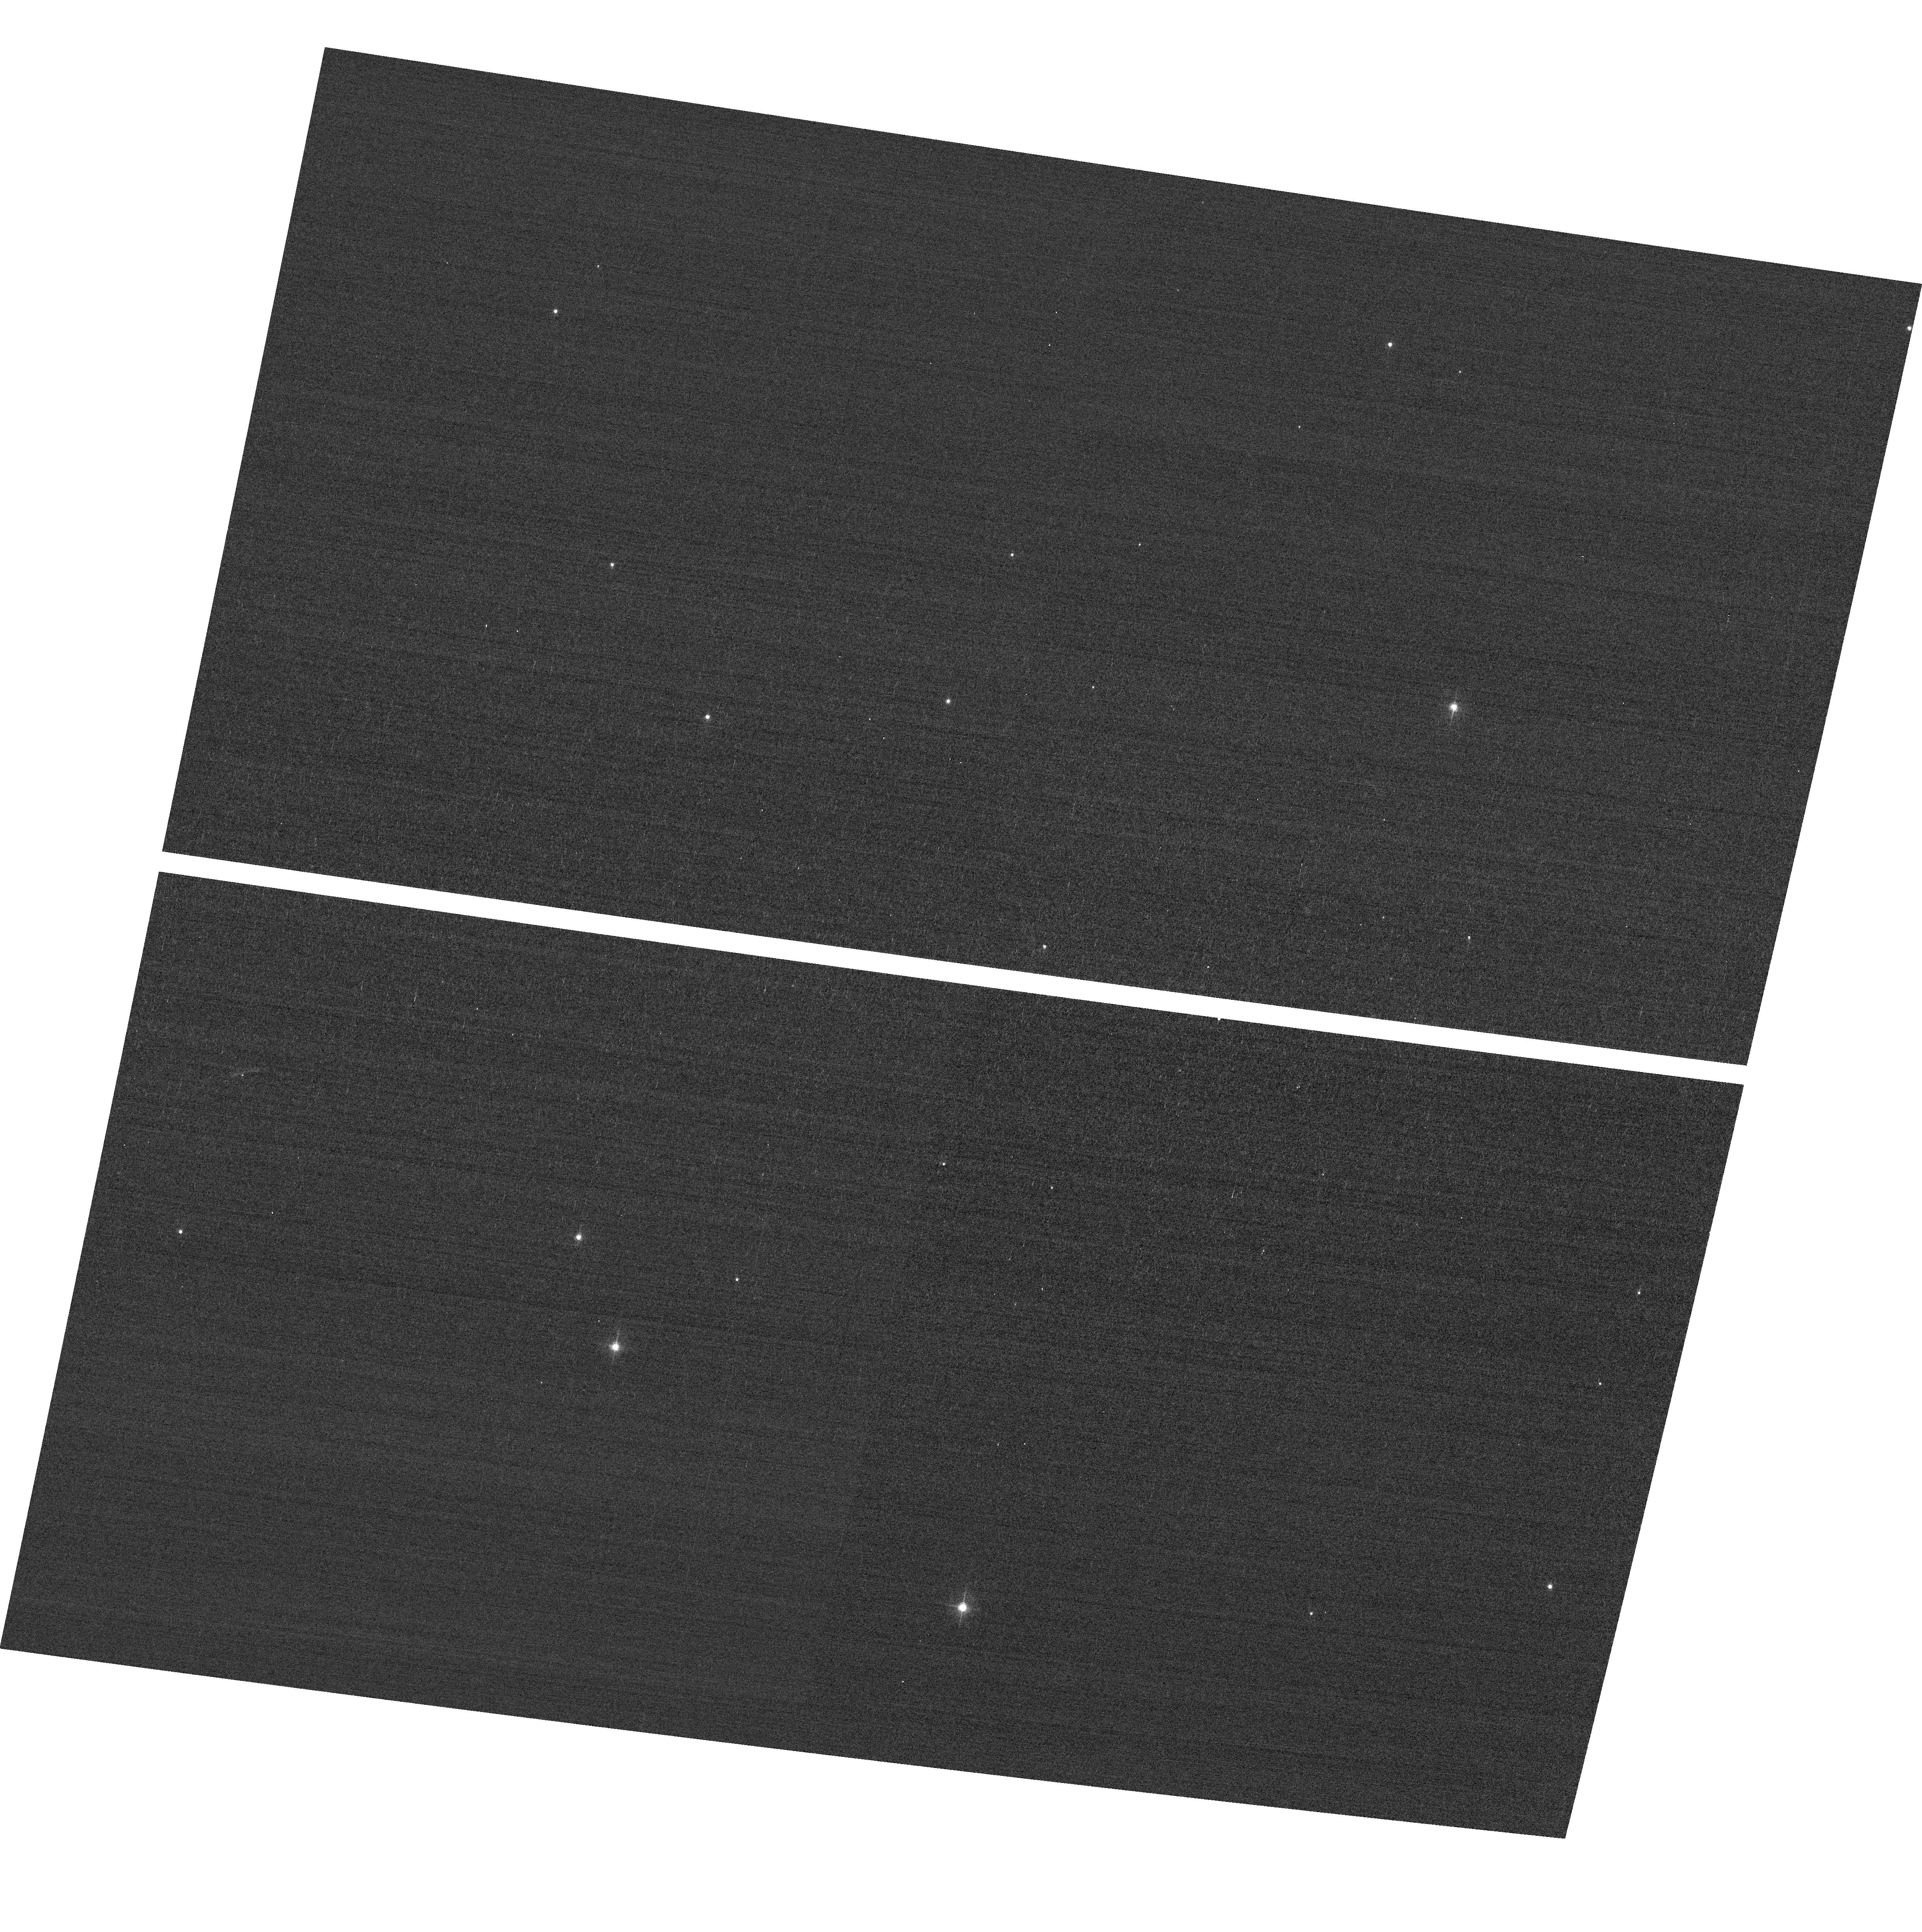
Target: field at RA 12.349°, Dec 85.330°. Instrument: ACS/WFC. Filter: F502N. Exposure: 2 min. Observation ID: hst_12398_10_acs_wfc_f502n_jbm610

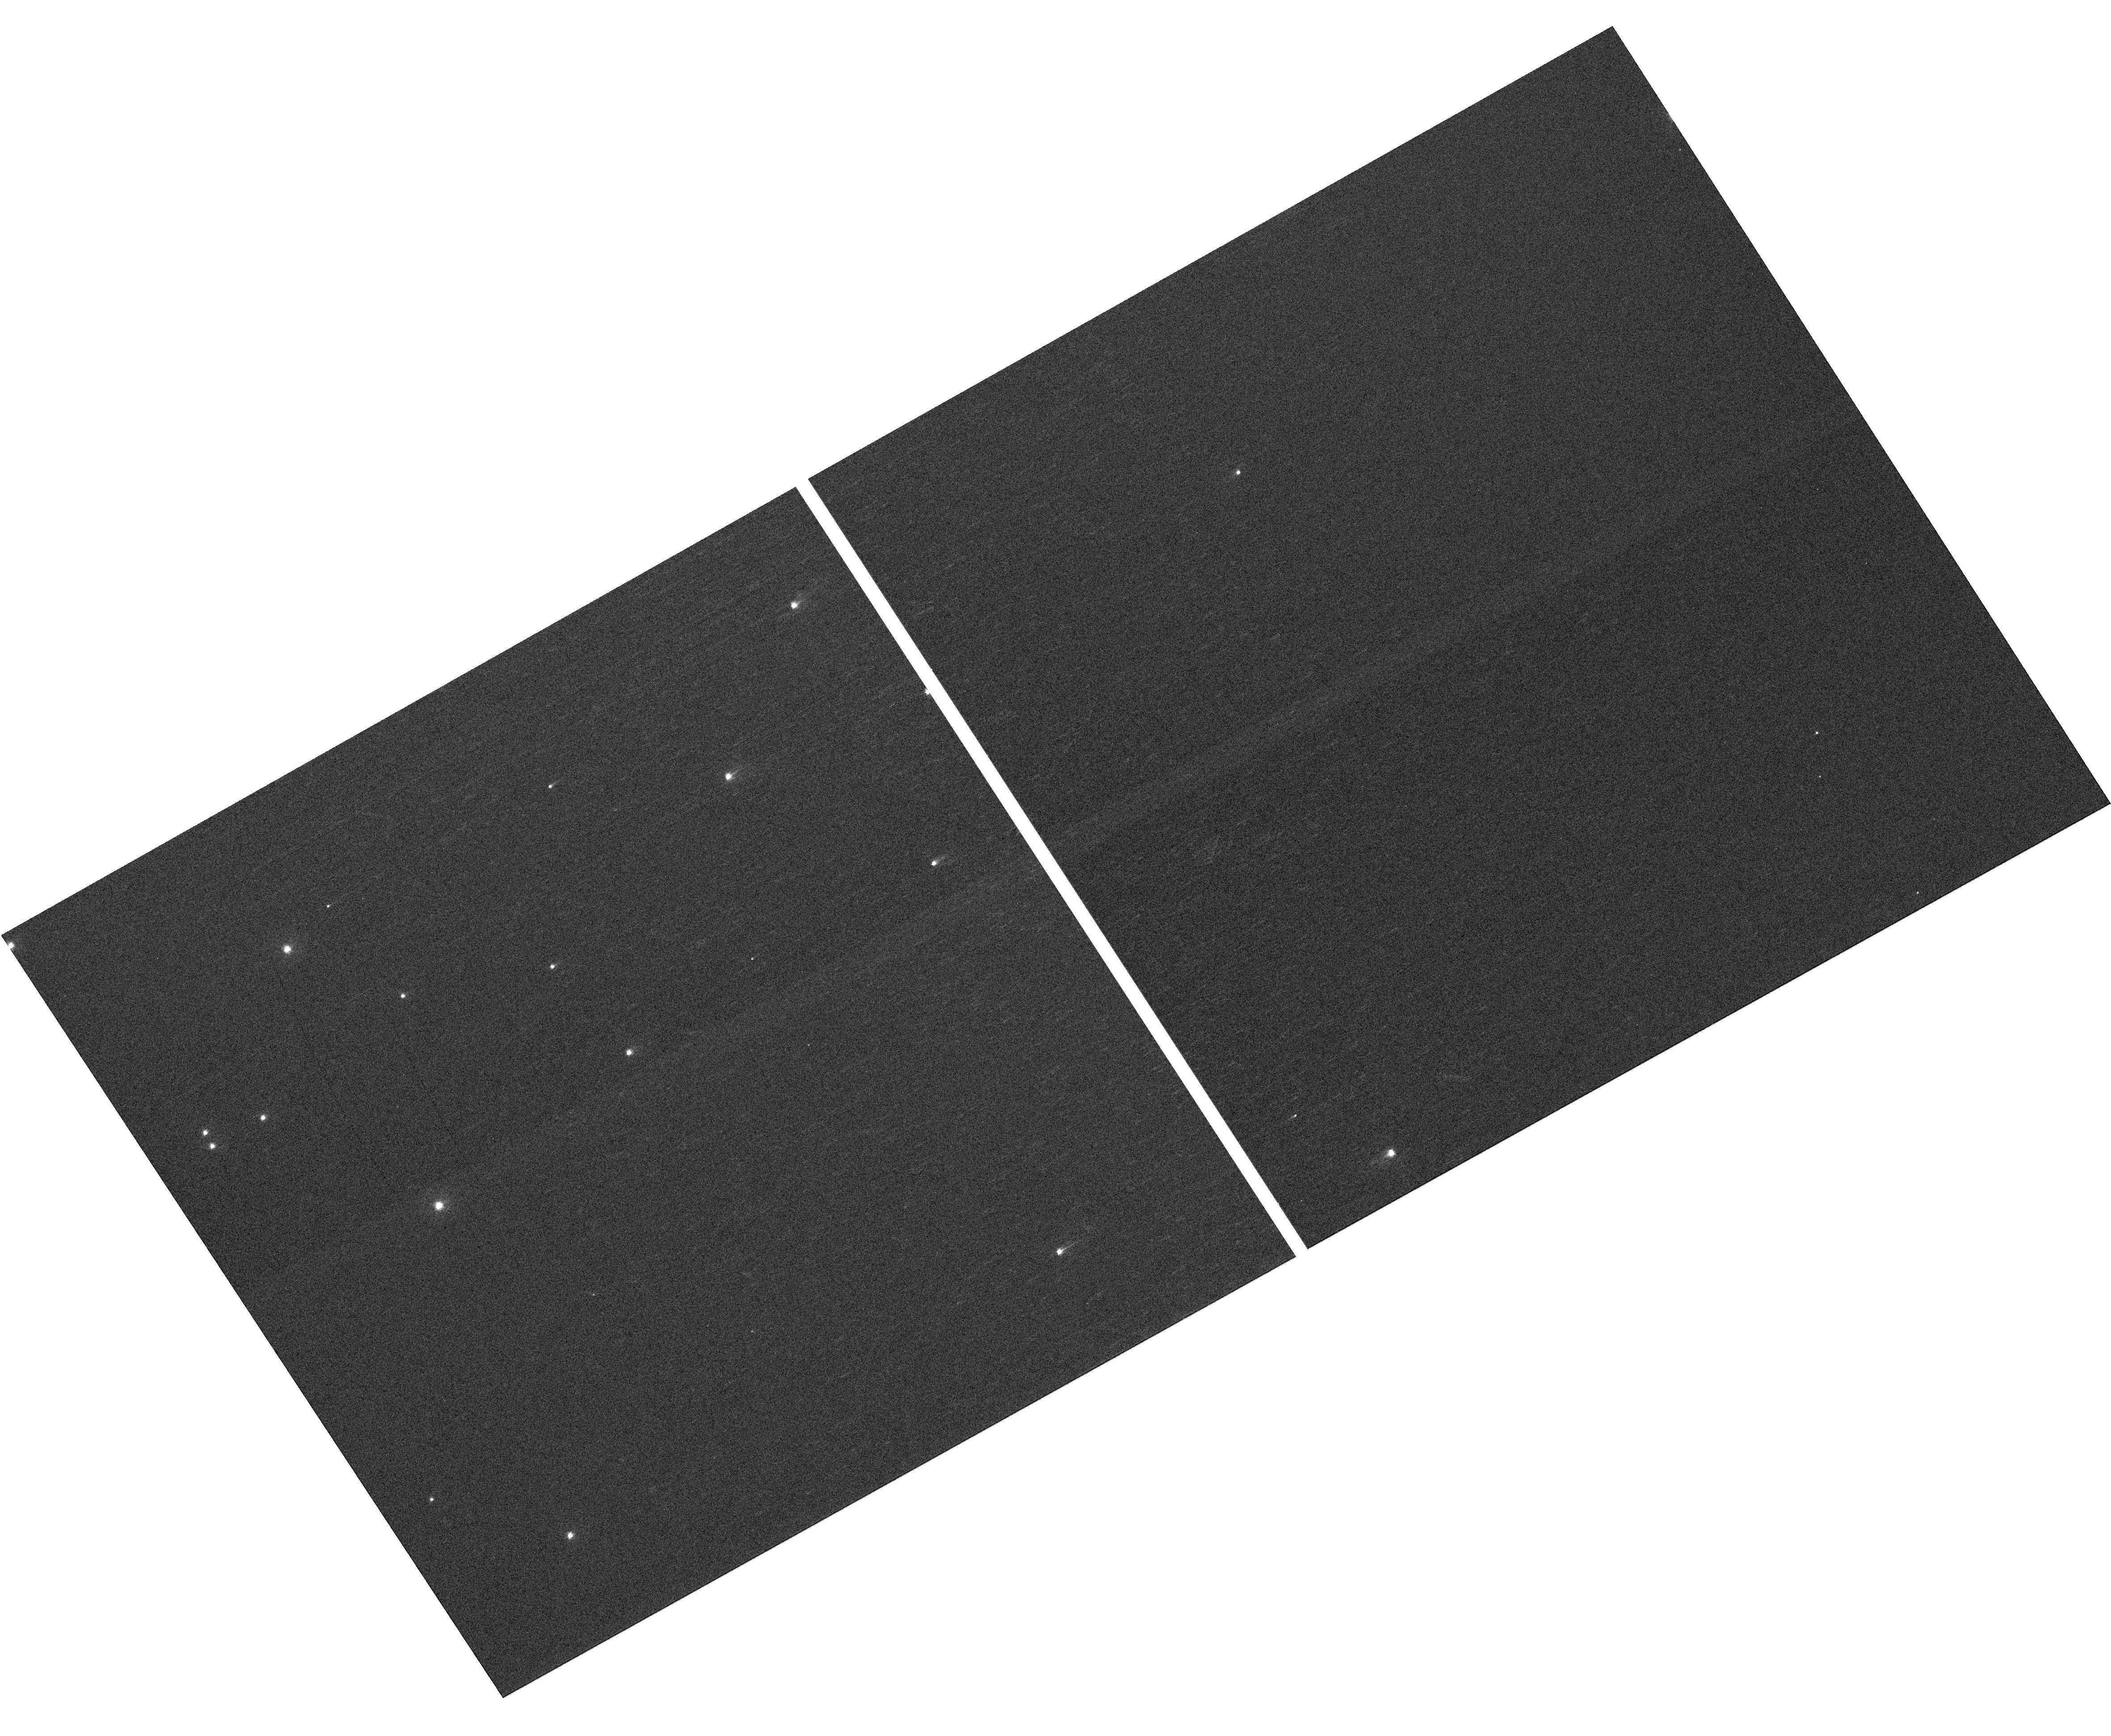
Target: NGC-188-73-SMN. Instrument: WFC3/UVIS. Filter: F410M. Exposure: 4 min. Observation ID: hst_12398_07_wfc3_uvis_f410m_ibm607

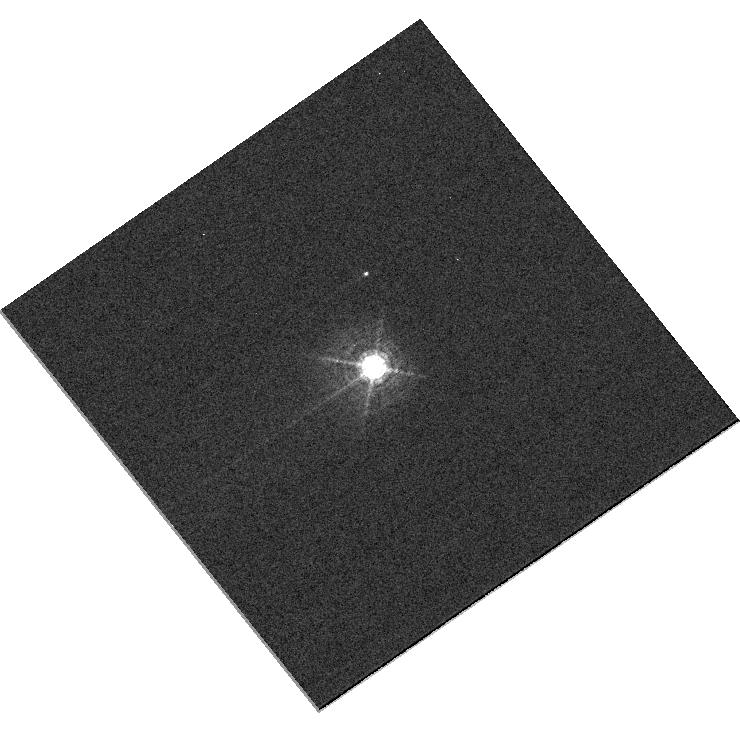
Target: HD160620. Instrument: WFC3/UVIS. Filter: F469N. Exposure: 2 min. Observation ID: hst_12398_03_wfc3_uvis_f469n_ibm603

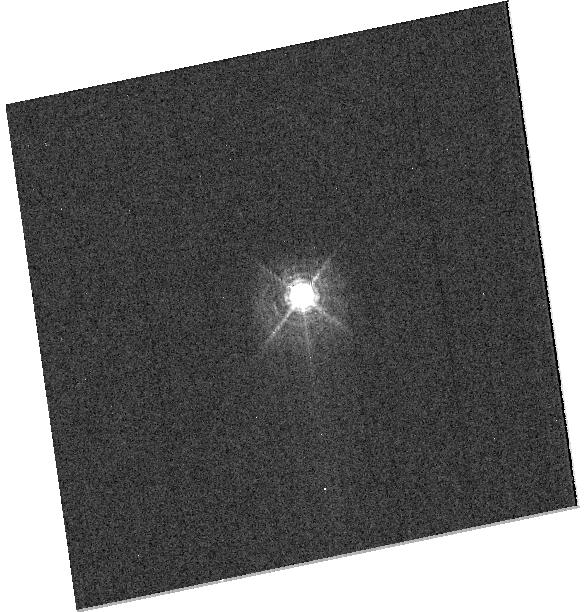
Target: TYC9054-2966-1. Instrument: WFC3/UVIS. Filter: F469N. Exposure: 6 min. Observation ID: hst_12398_05_wfc3_uvis_f469n_ibm605

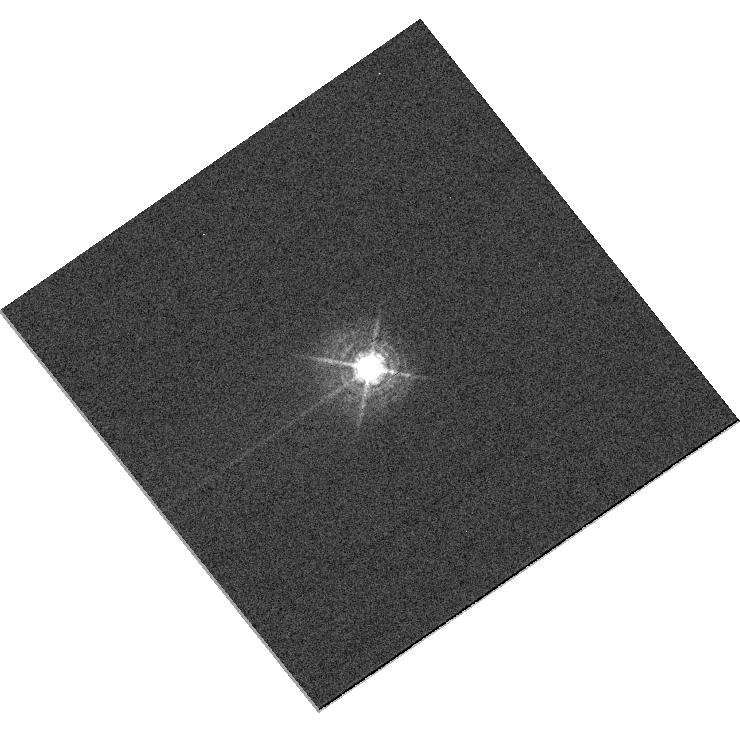
Target: HD160920. Instrument: WFC3/UVIS. Filter: F469N. Exposure: 1 min. Observation ID: hst_12398_04_wfc3_uvis_f469n_ibm604

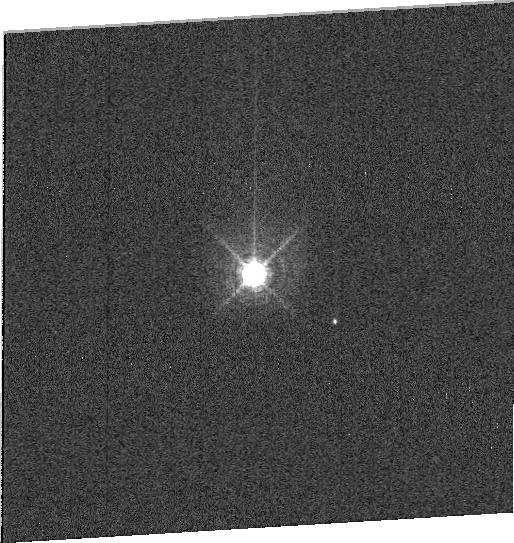
Target: HD160620. Instrument: WFC3/UVIS. Filter: F487N. Exposure: 1 min. Observation ID: ibm603040

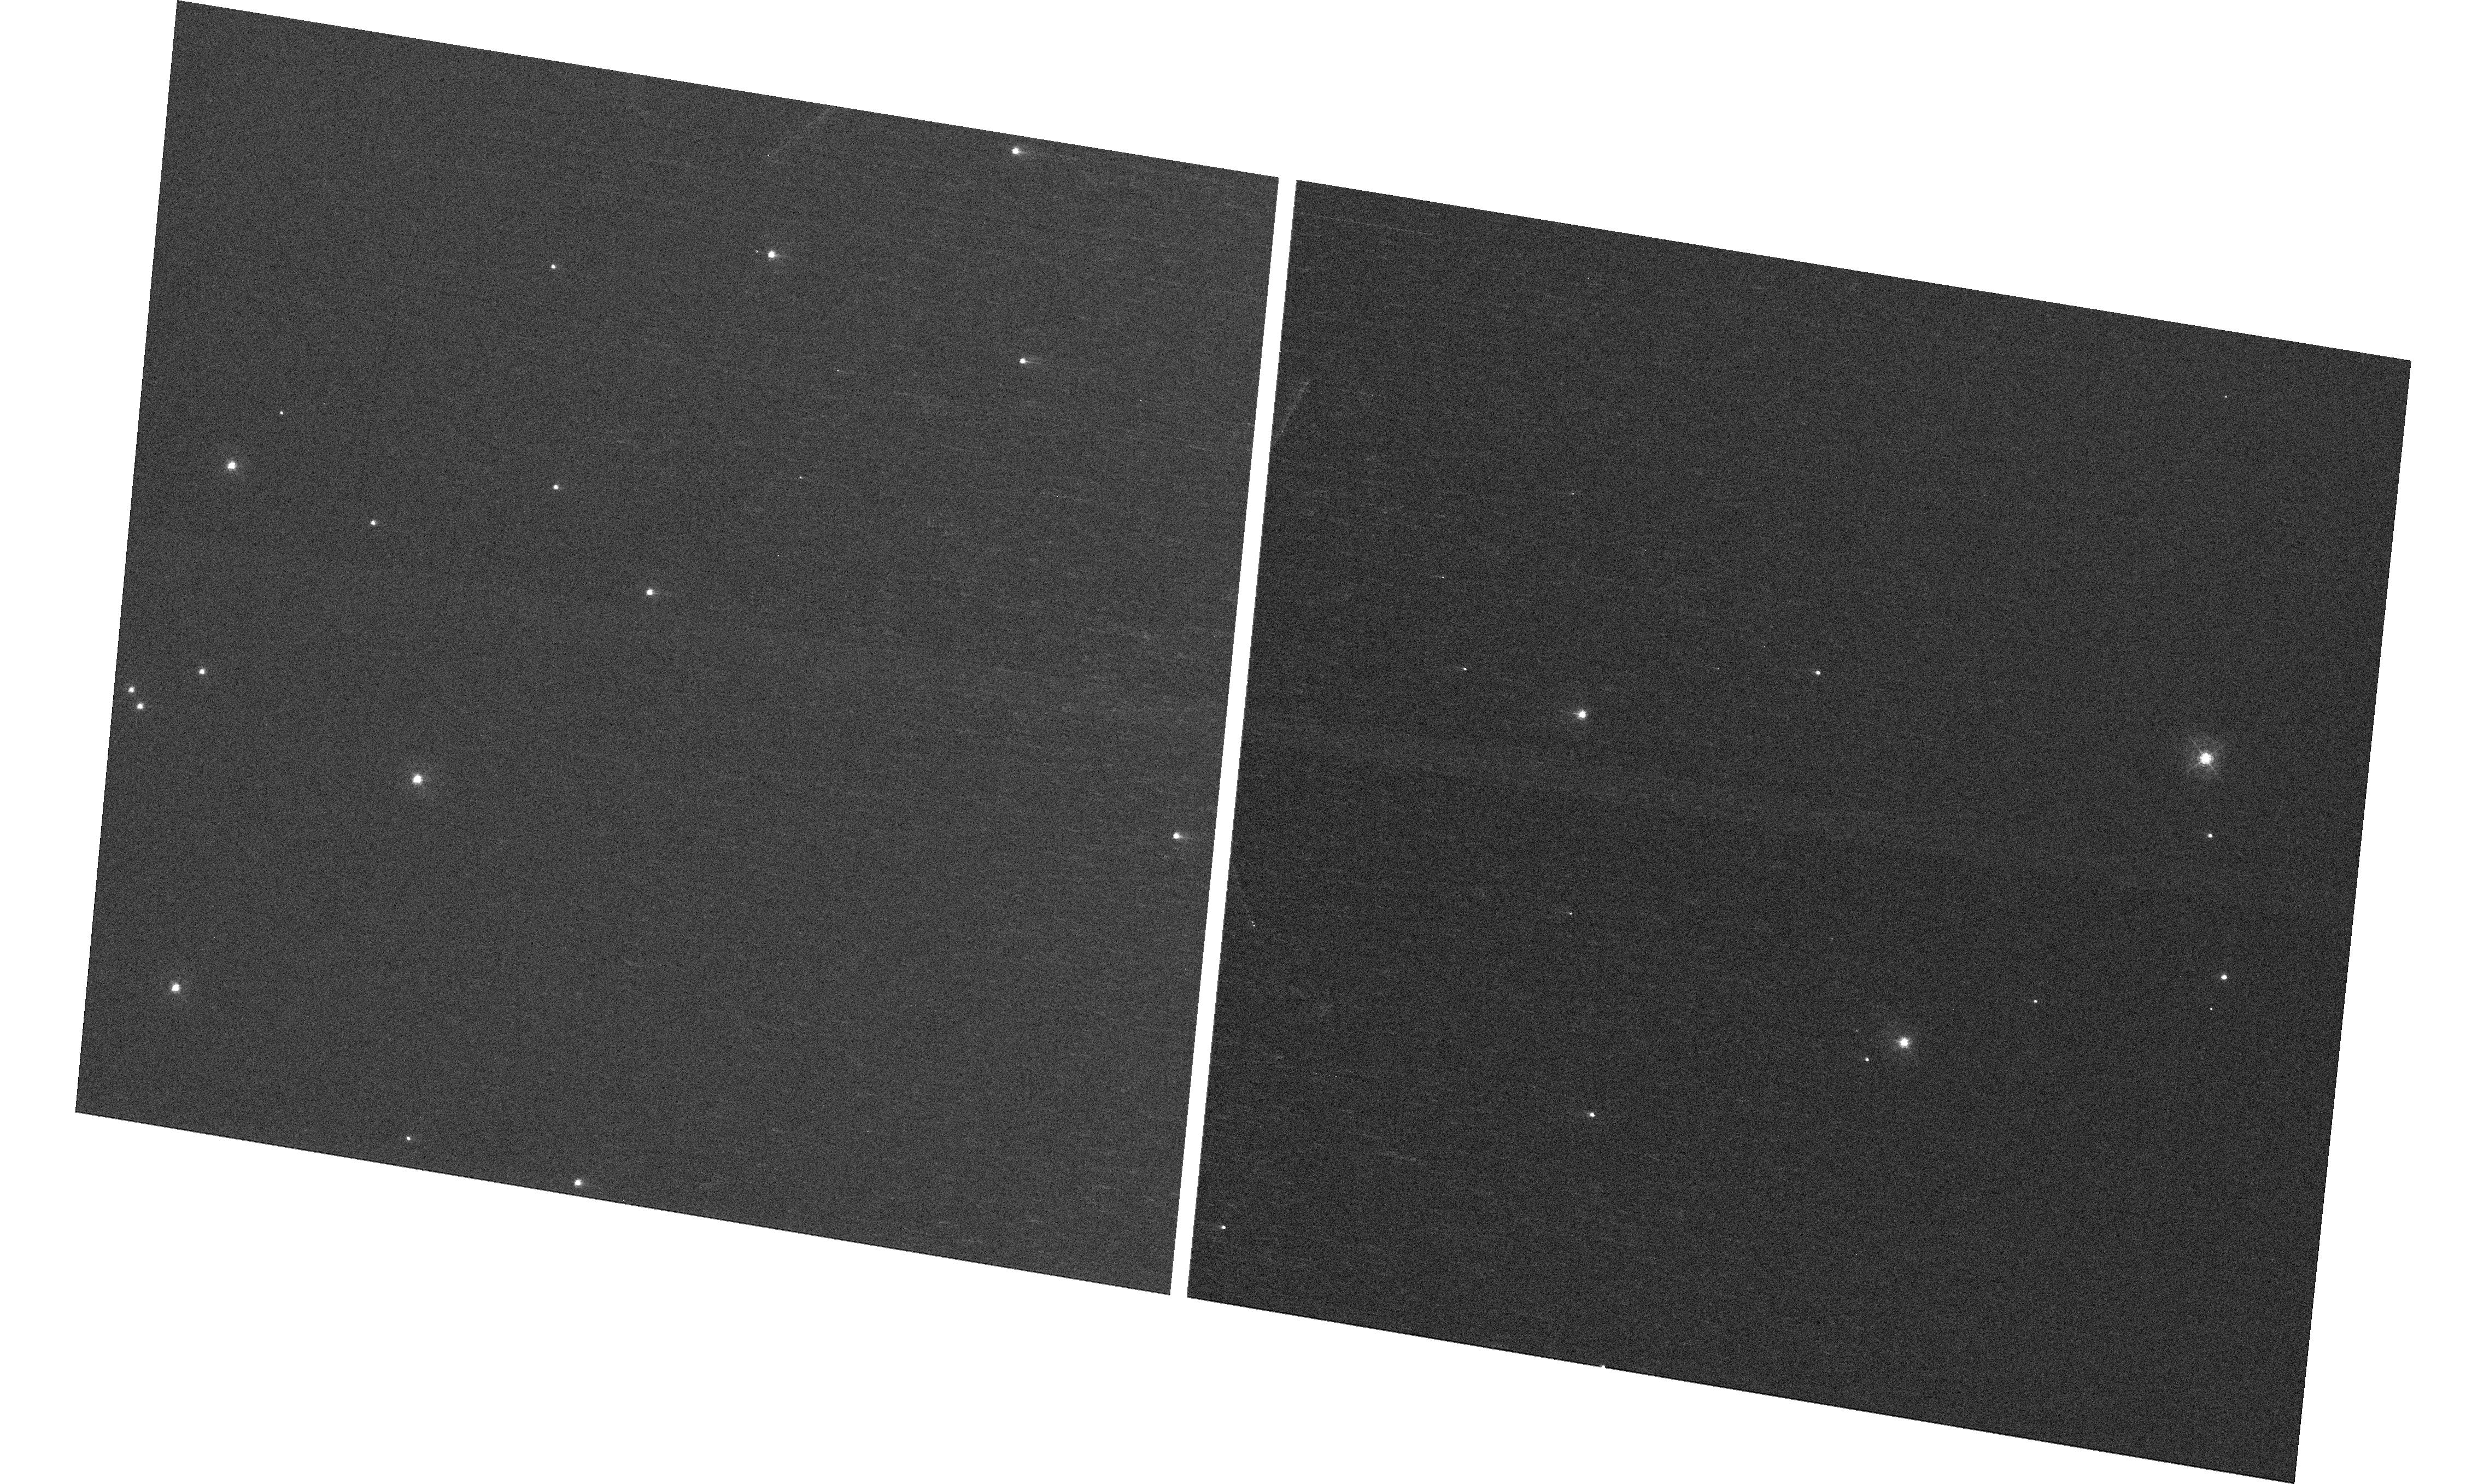
Target: NGC-188-73-SMN. Instrument: WFC3/UVIS. Filter: F410M. Exposure: 4 min. Observation ID: hst_12398_08_wfc3_uvis_f410m_ibm608

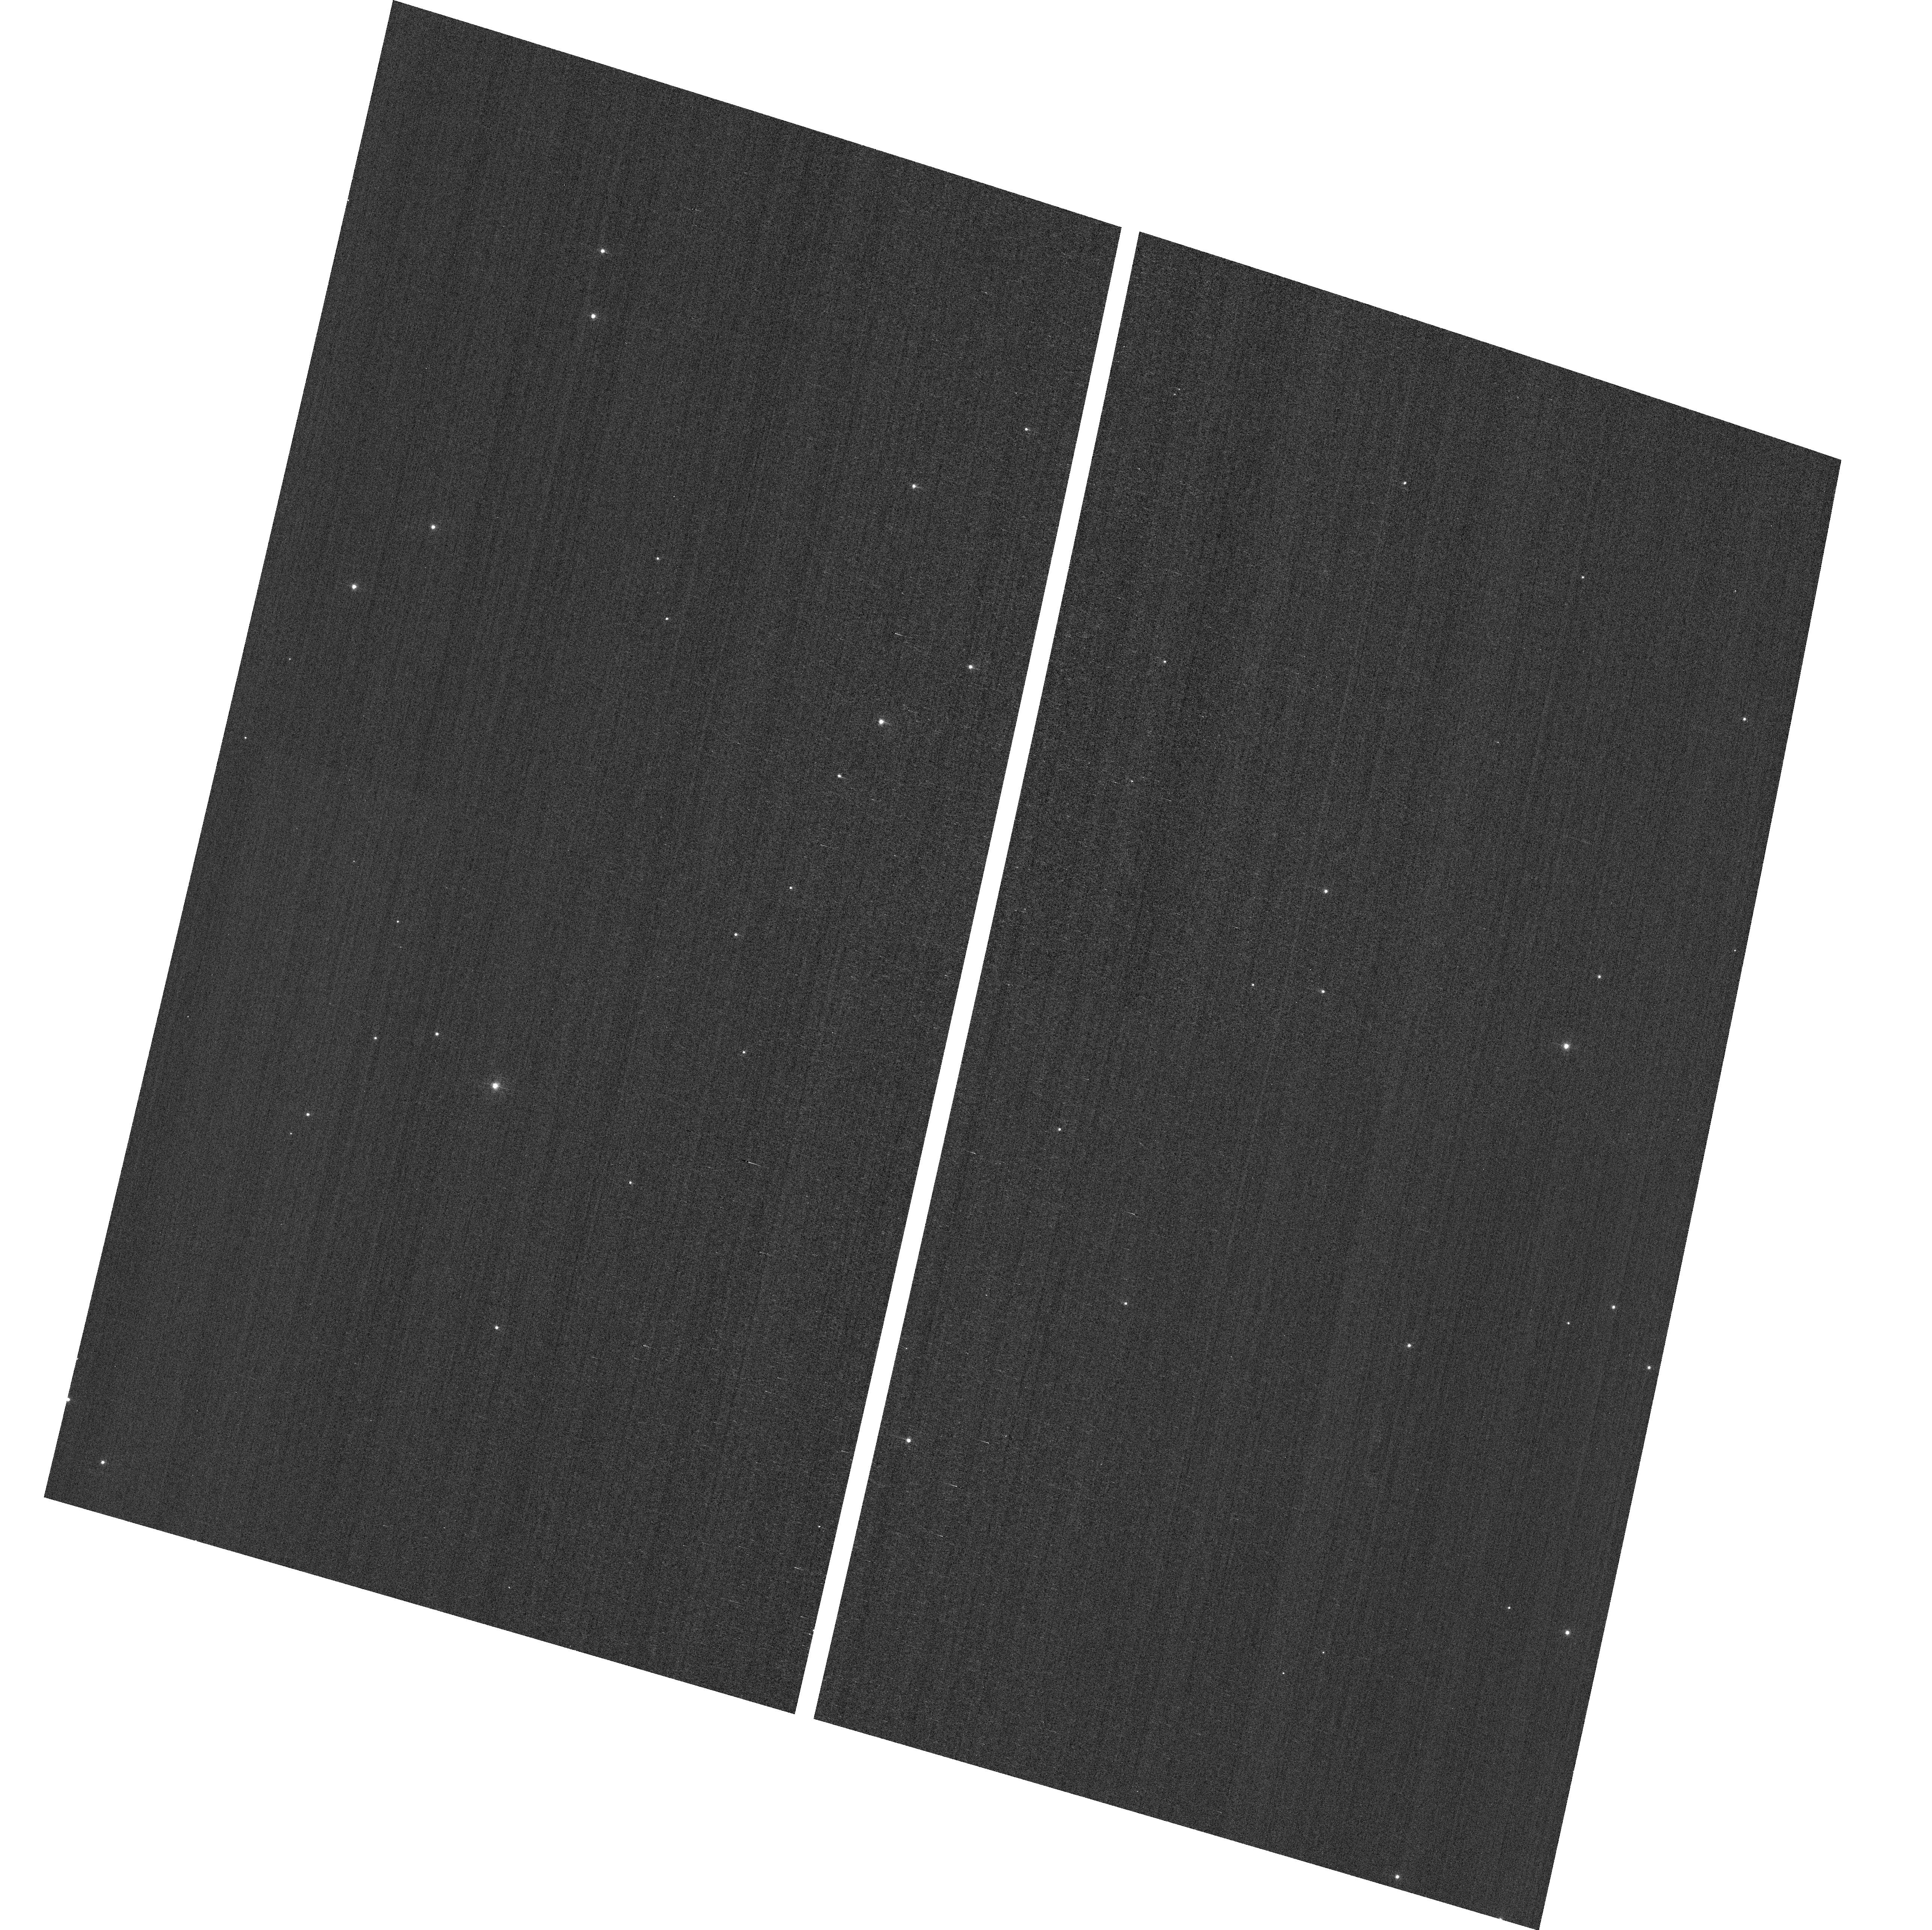
Target: field at RA 12.595°, Dec 85.214°. Instrument: ACS/WFC. Filter: F502N. Exposure: 2 min. Observation ID: hst_12398_07_acs_wfc_f502n_jbm607

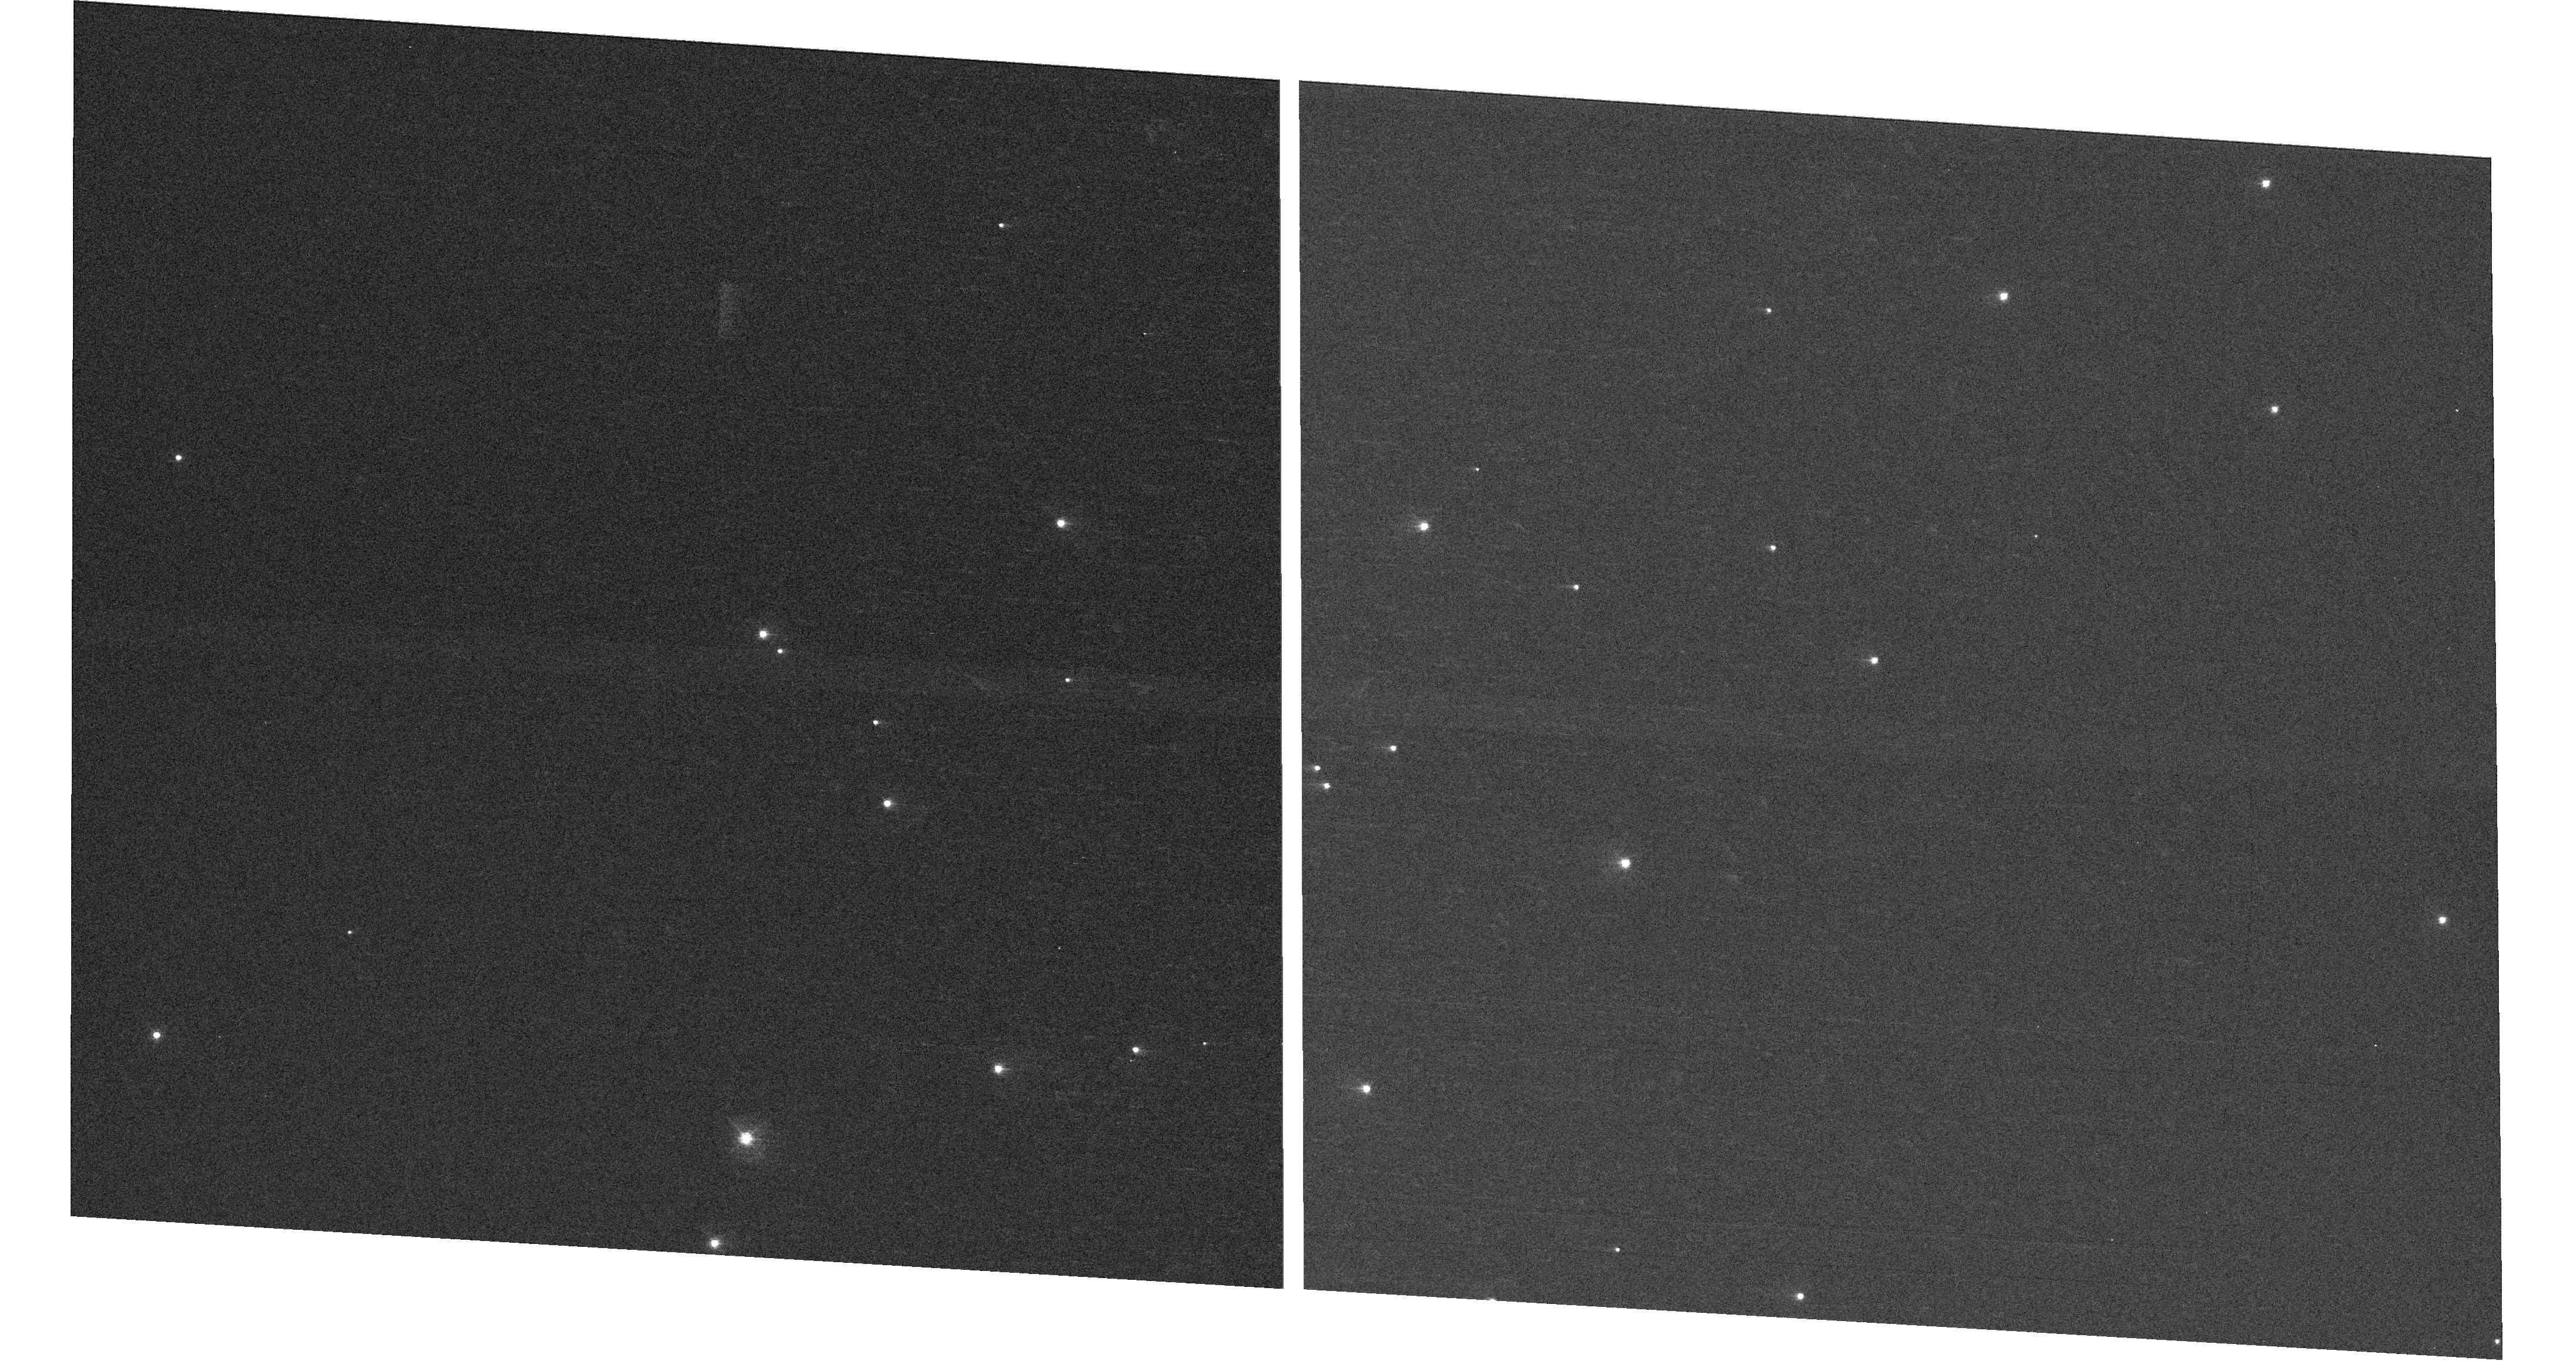
Target: NGC-188-73-SMN. Instrument: WFC3/UVIS. Filter: F410M. Exposure: 4 min. Observation ID: hst_12398_02_wfc3_uvis_f410m_ibm602

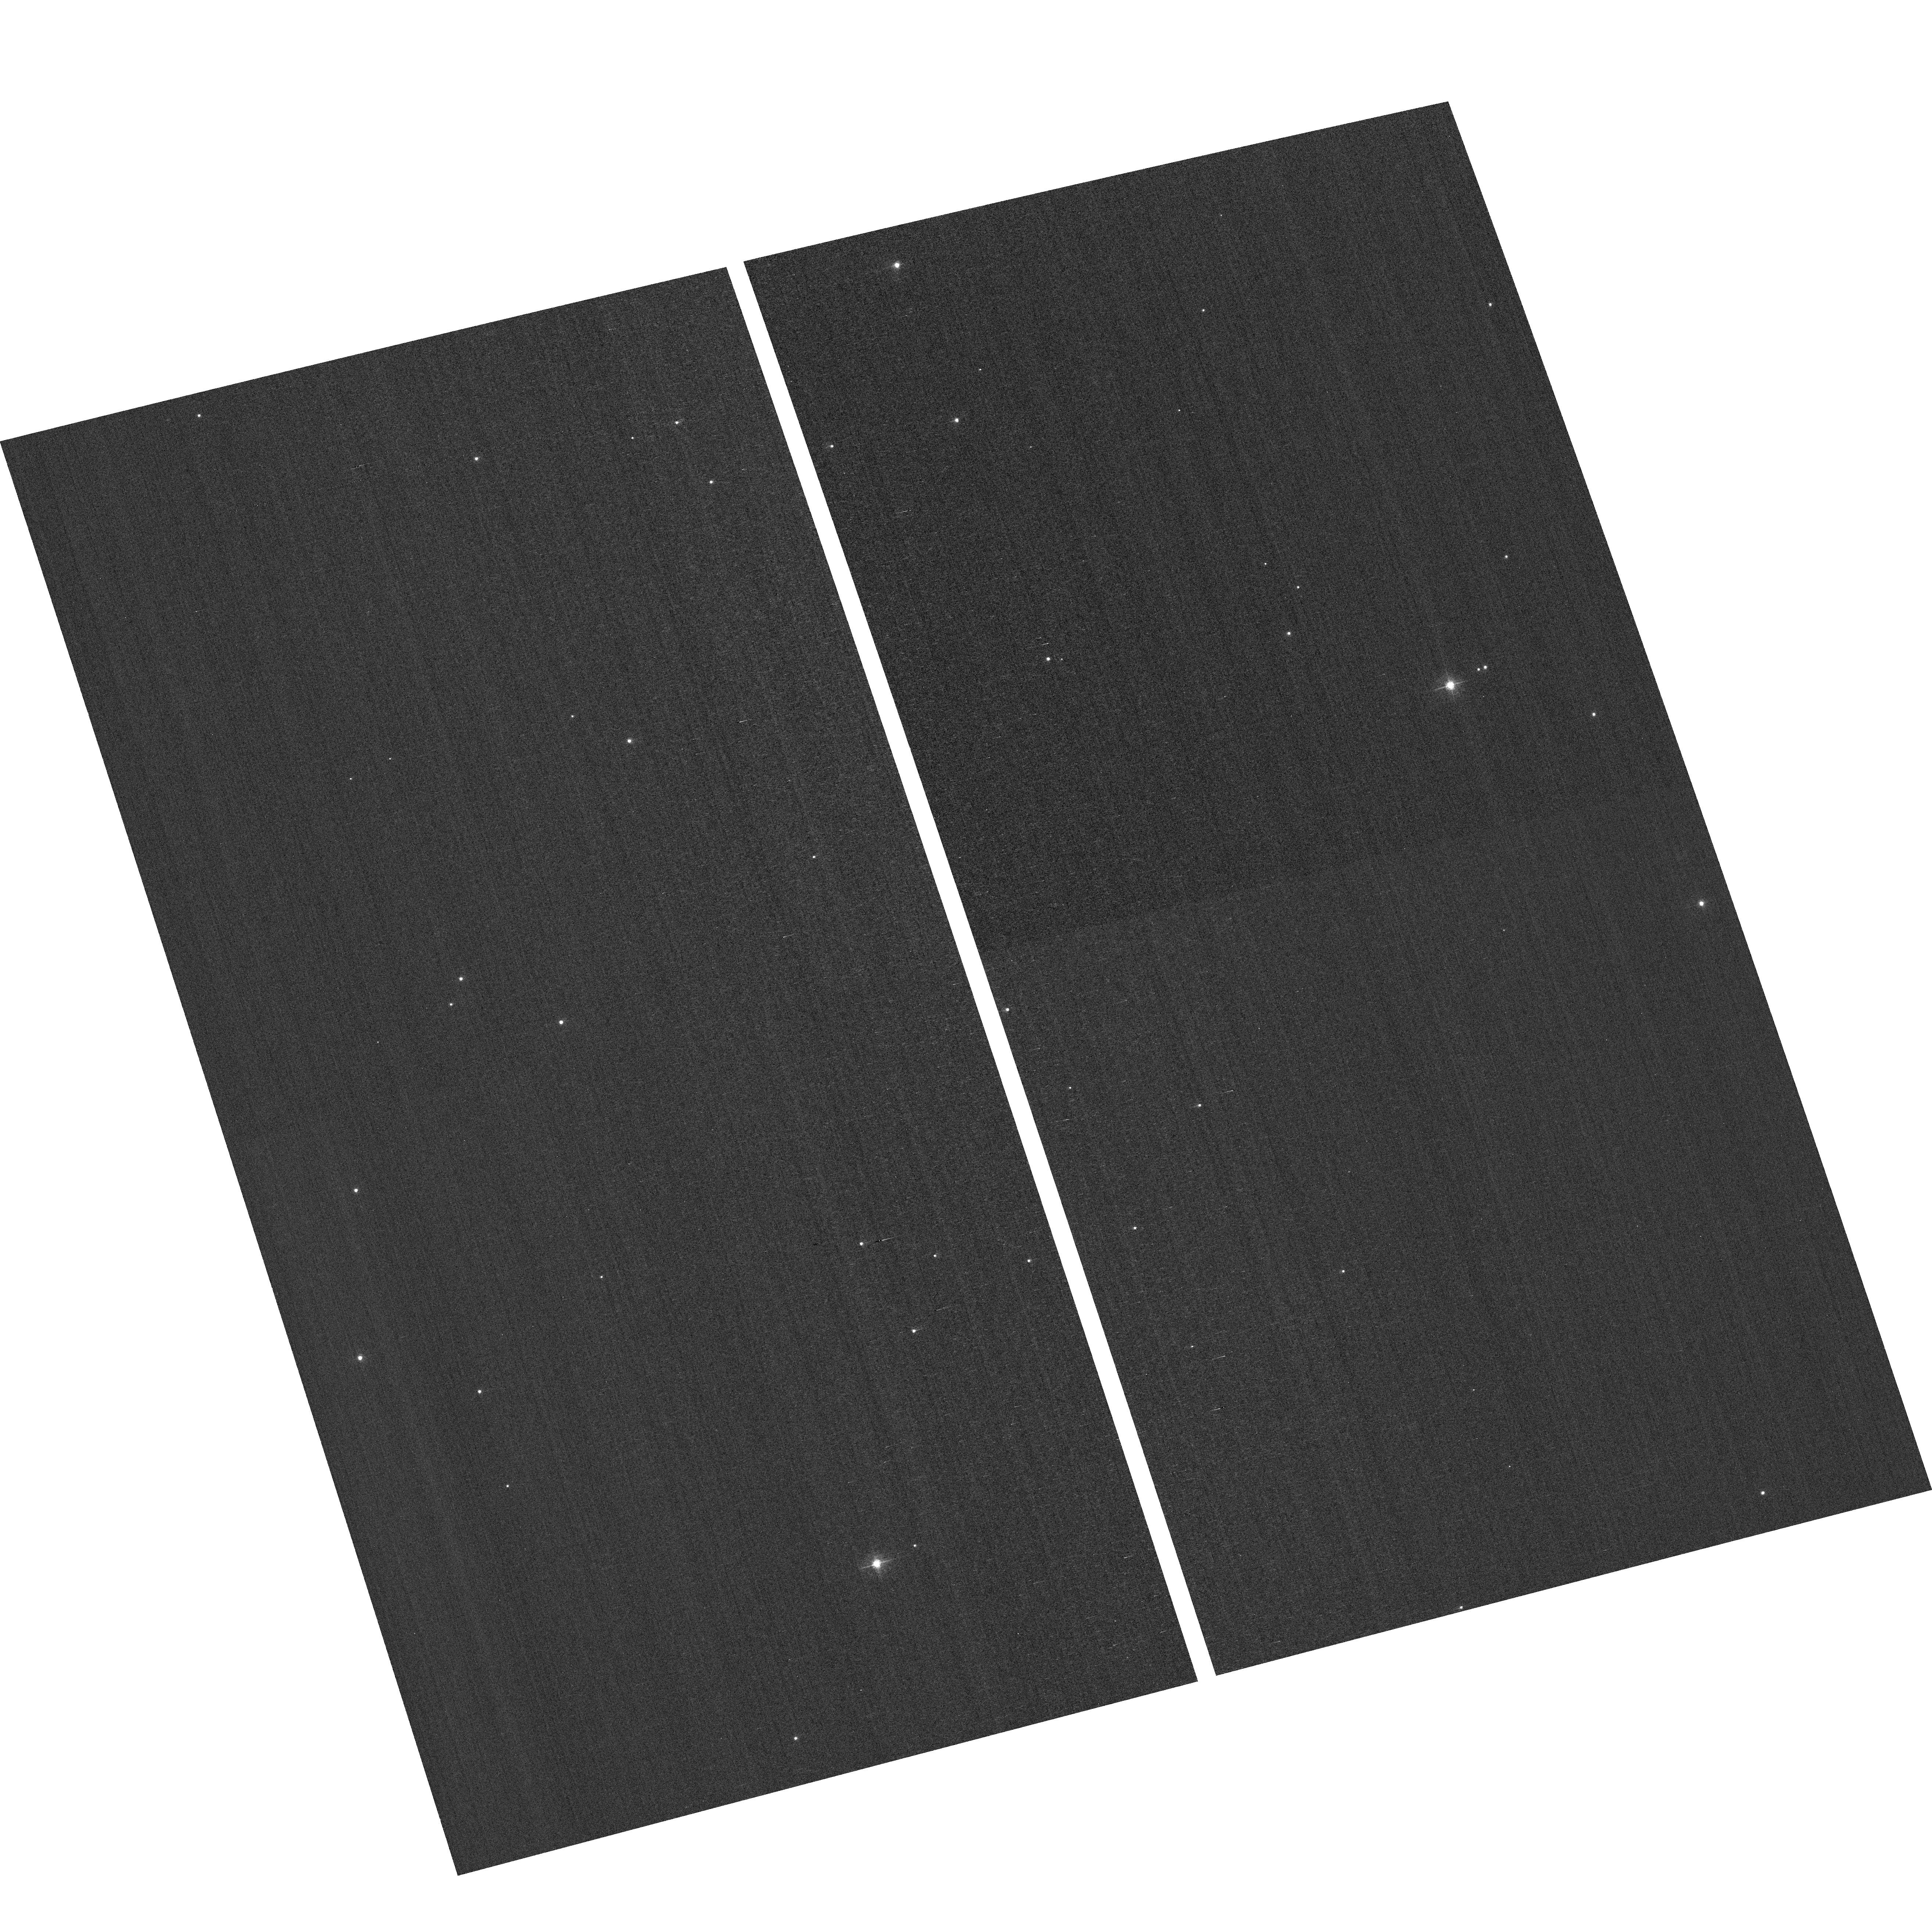
Target: field at RA 12.175°, Dec 85.182°. Instrument: ACS/WFC. Filter: F502N. Exposure: 2 min. Observation ID: hst_12398_06_acs_wfc_f502n_jbm606

HST Cycle 18 Focus and Optical Monitor (PI: Cox, Colin)

This program is the Cycle 18 implementation of the HST Optical Monitoring Program. The 12 orbits comprising this proposal will utilize ACS (Wide Field channel) and WFC3 (UVIS channel) to observe stellar cluster members in parallel with multiple exposures over an orbit. Phase retrieval performed on the PSF in each image will be used to measure primarily focus, with the ability to explore apparent coma, astigmatism, and third order spherical changes in WFC3. The goals of this program are to: 1.) monitor the overall OTA focal length for the purposes of maintaining focus within science tolerances. 2.) gain experience with the relative effectiveness of phase retrieval on WFC3/UVIS PSFs. 3.) determine focus offset between the imagers and identify any SI-specific focus behavior and dependencies. If need is determined, future visits will be modified to interleave WFC3/IR channel and STIS/CCD focii measurements.